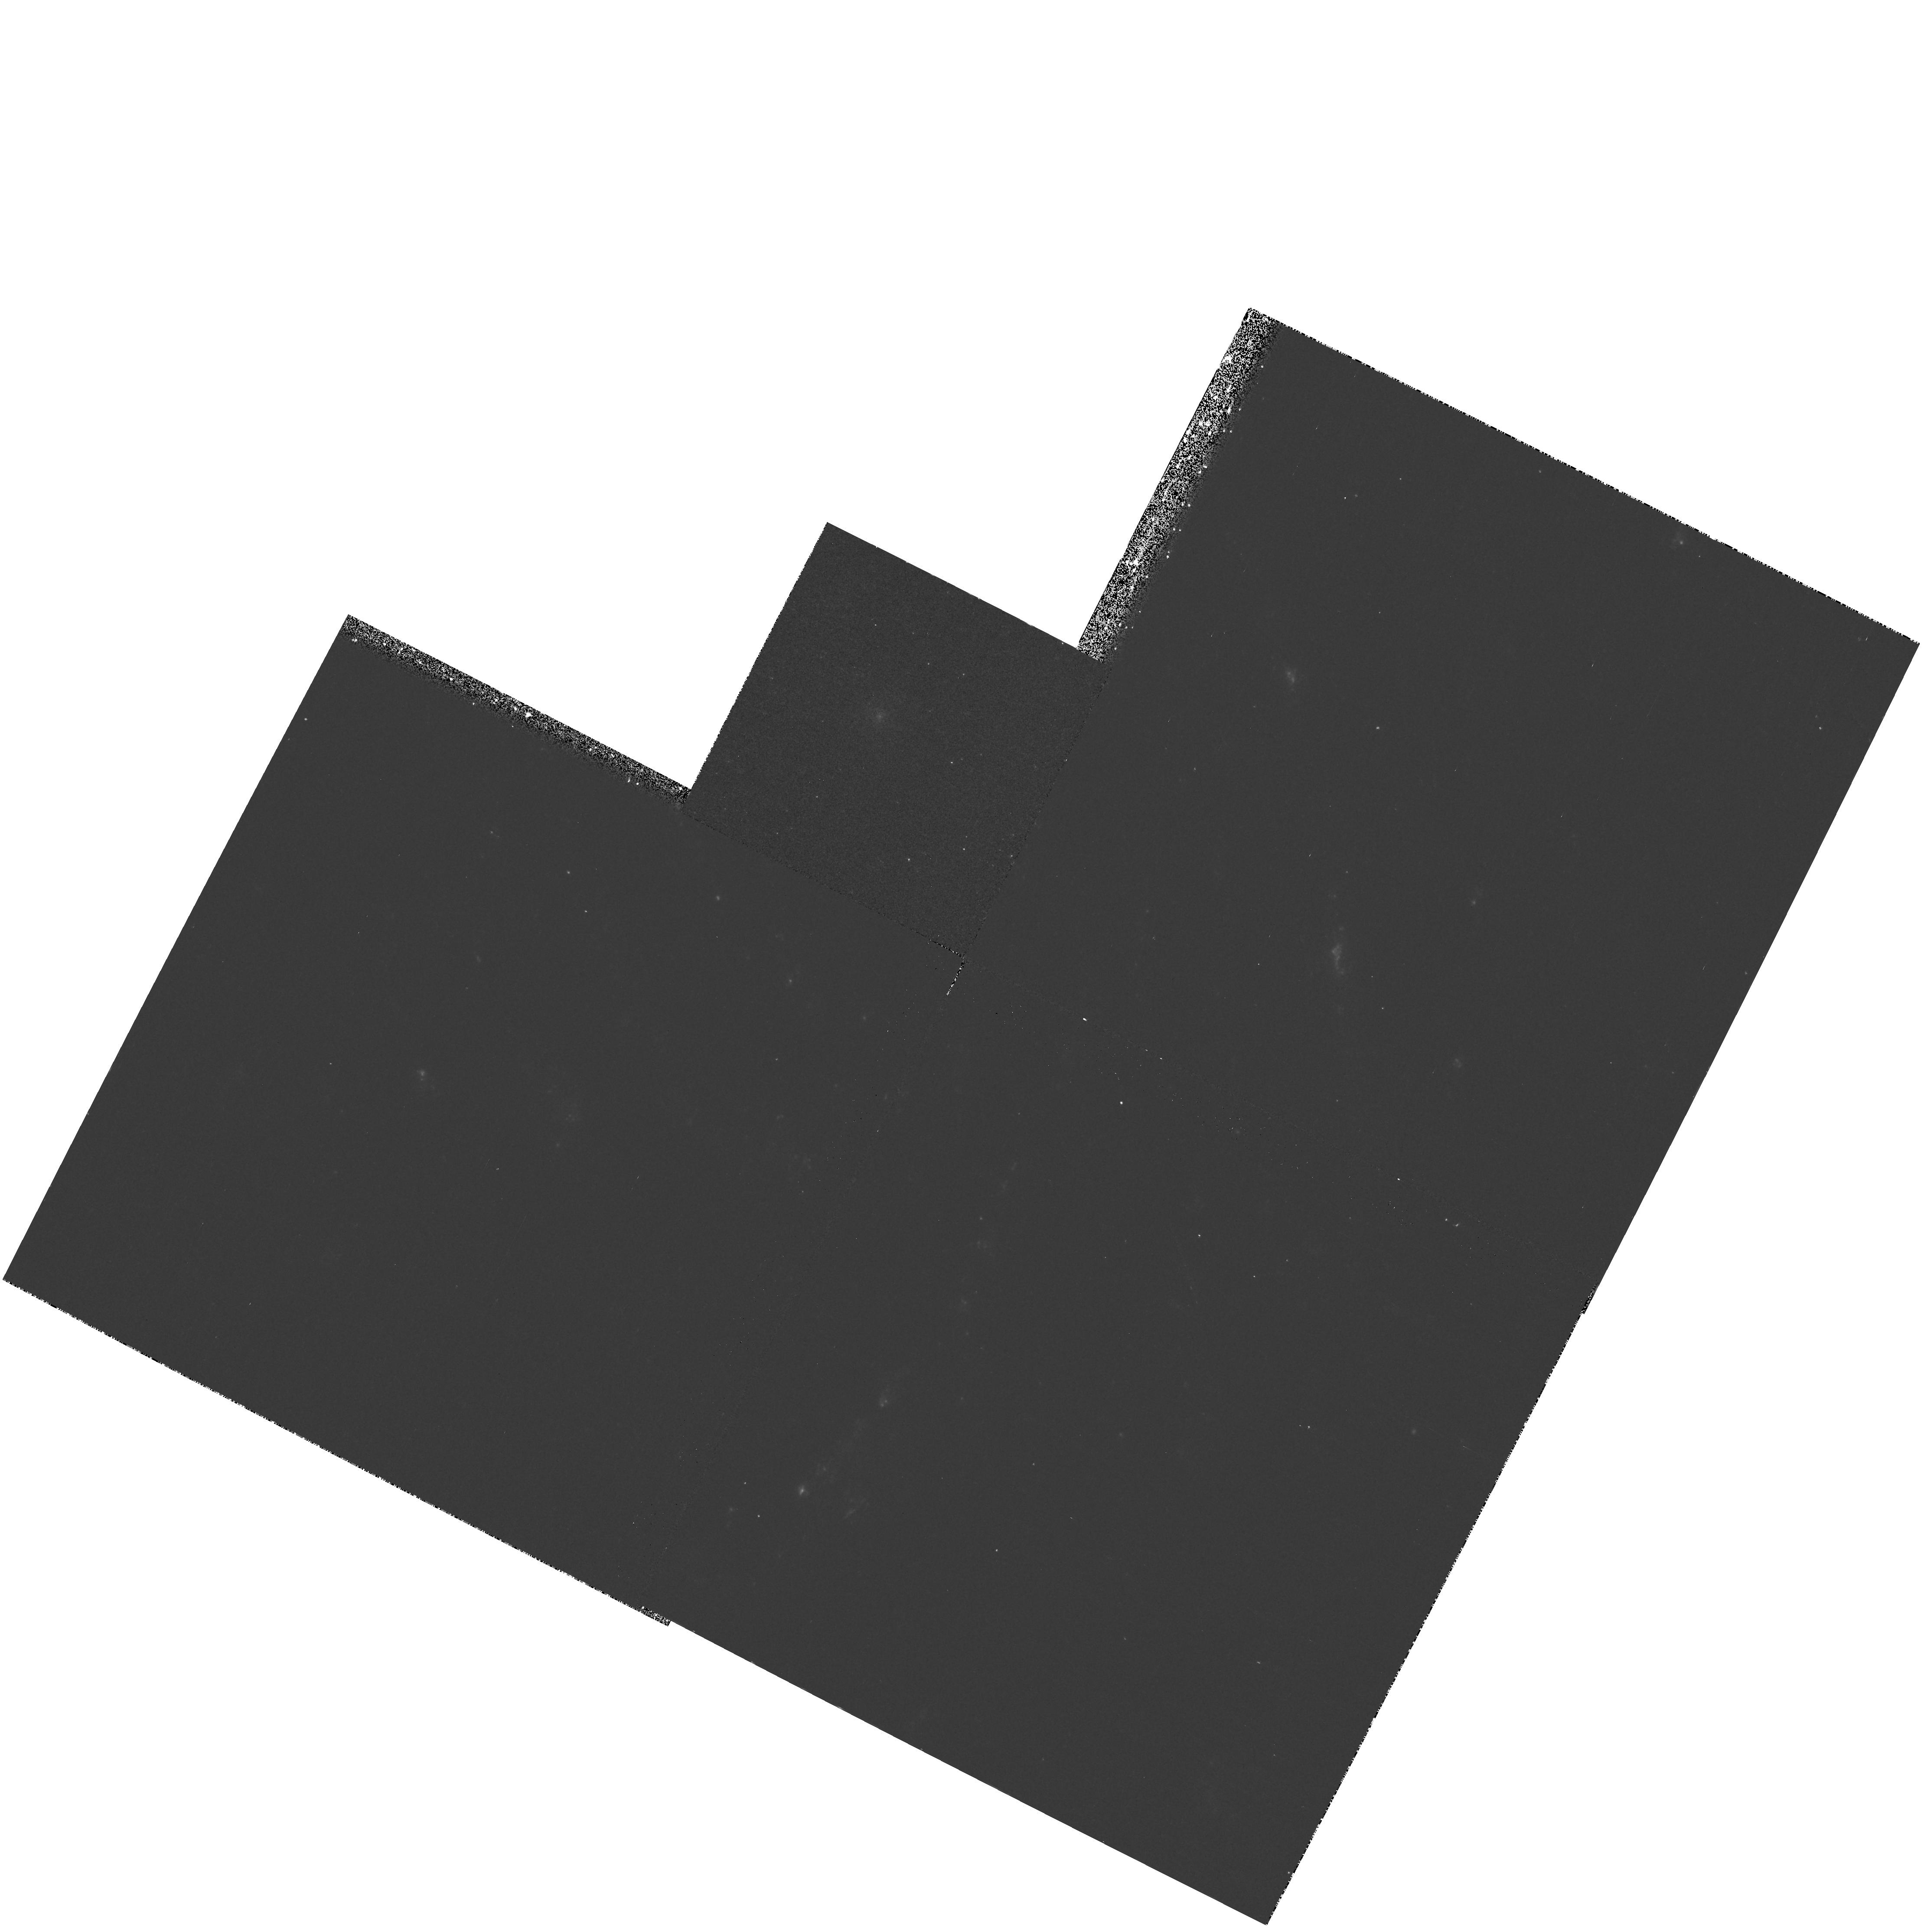
Target: NGC2336
Instrument: WFPC2/PC
Filter: F300W
Exposure: 13 min
Observation ID: hst_6355_23_wfpc2_pc_f300w_u3hy23

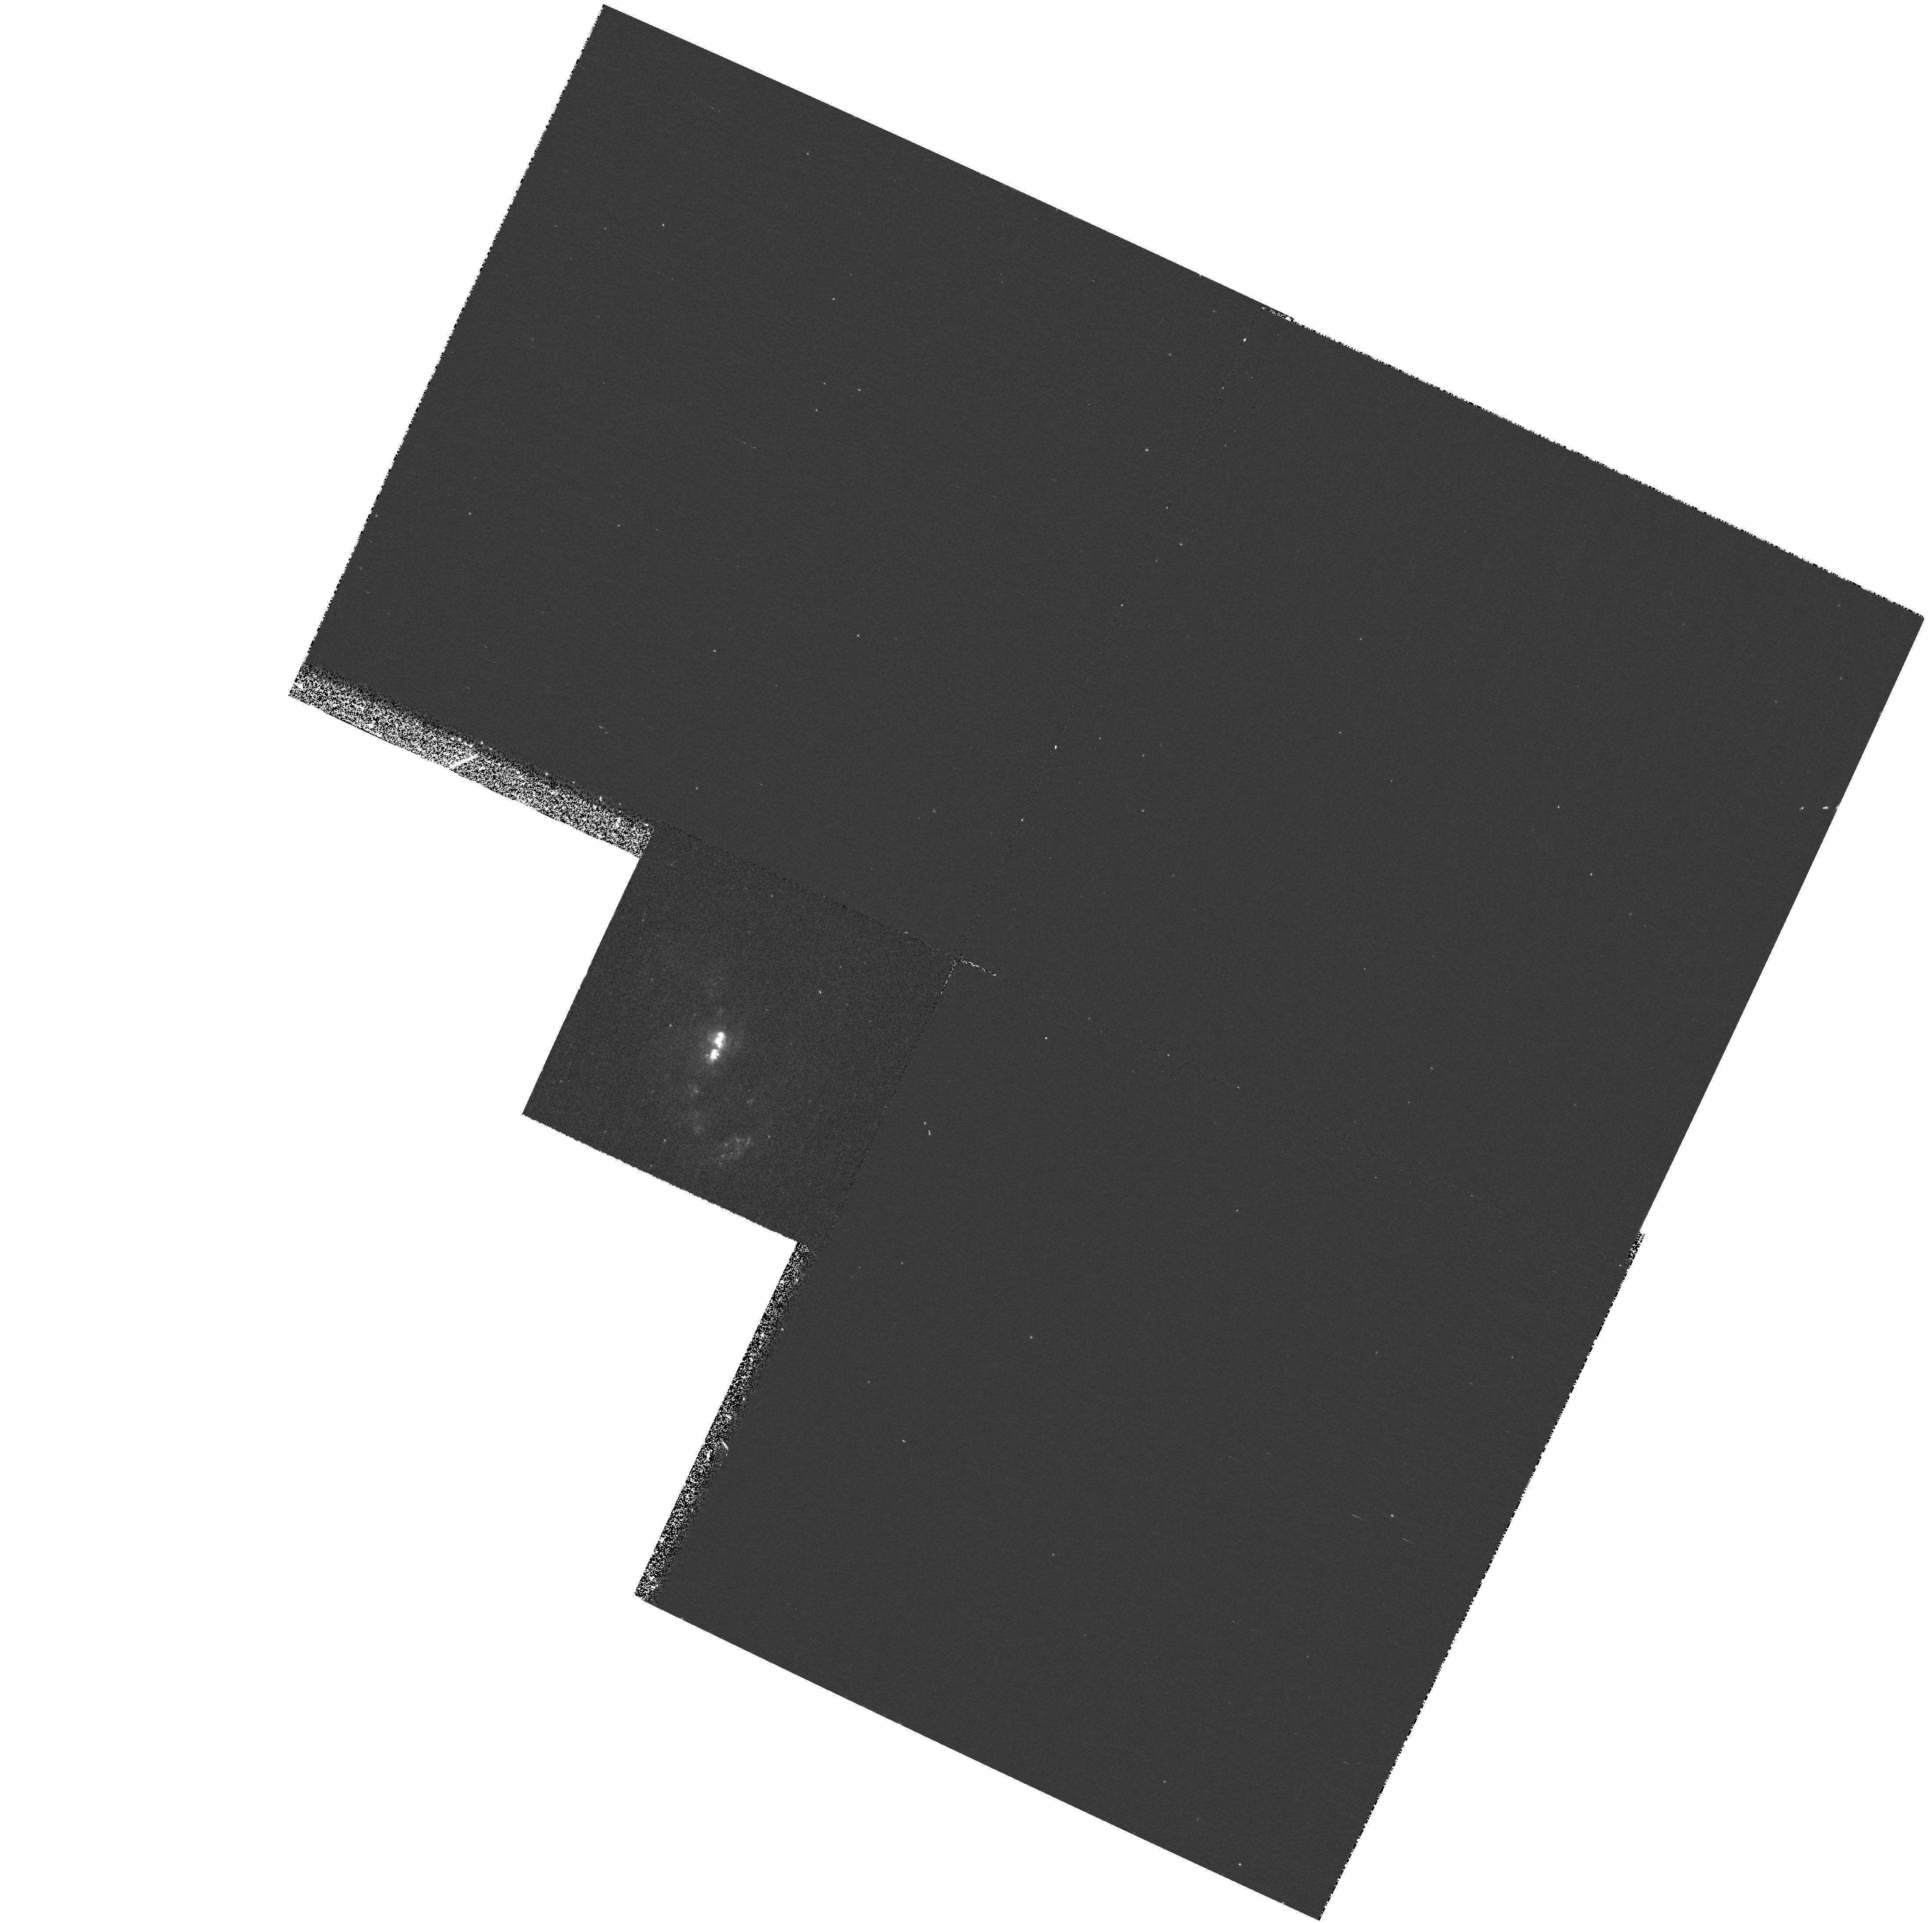
Target: NGC2798
Instrument: WFPC2/PC
Filter: F300W
Exposure: 13 min
Observation ID: hst_6355_16_wfpc2_pc_f300w_u3hy16

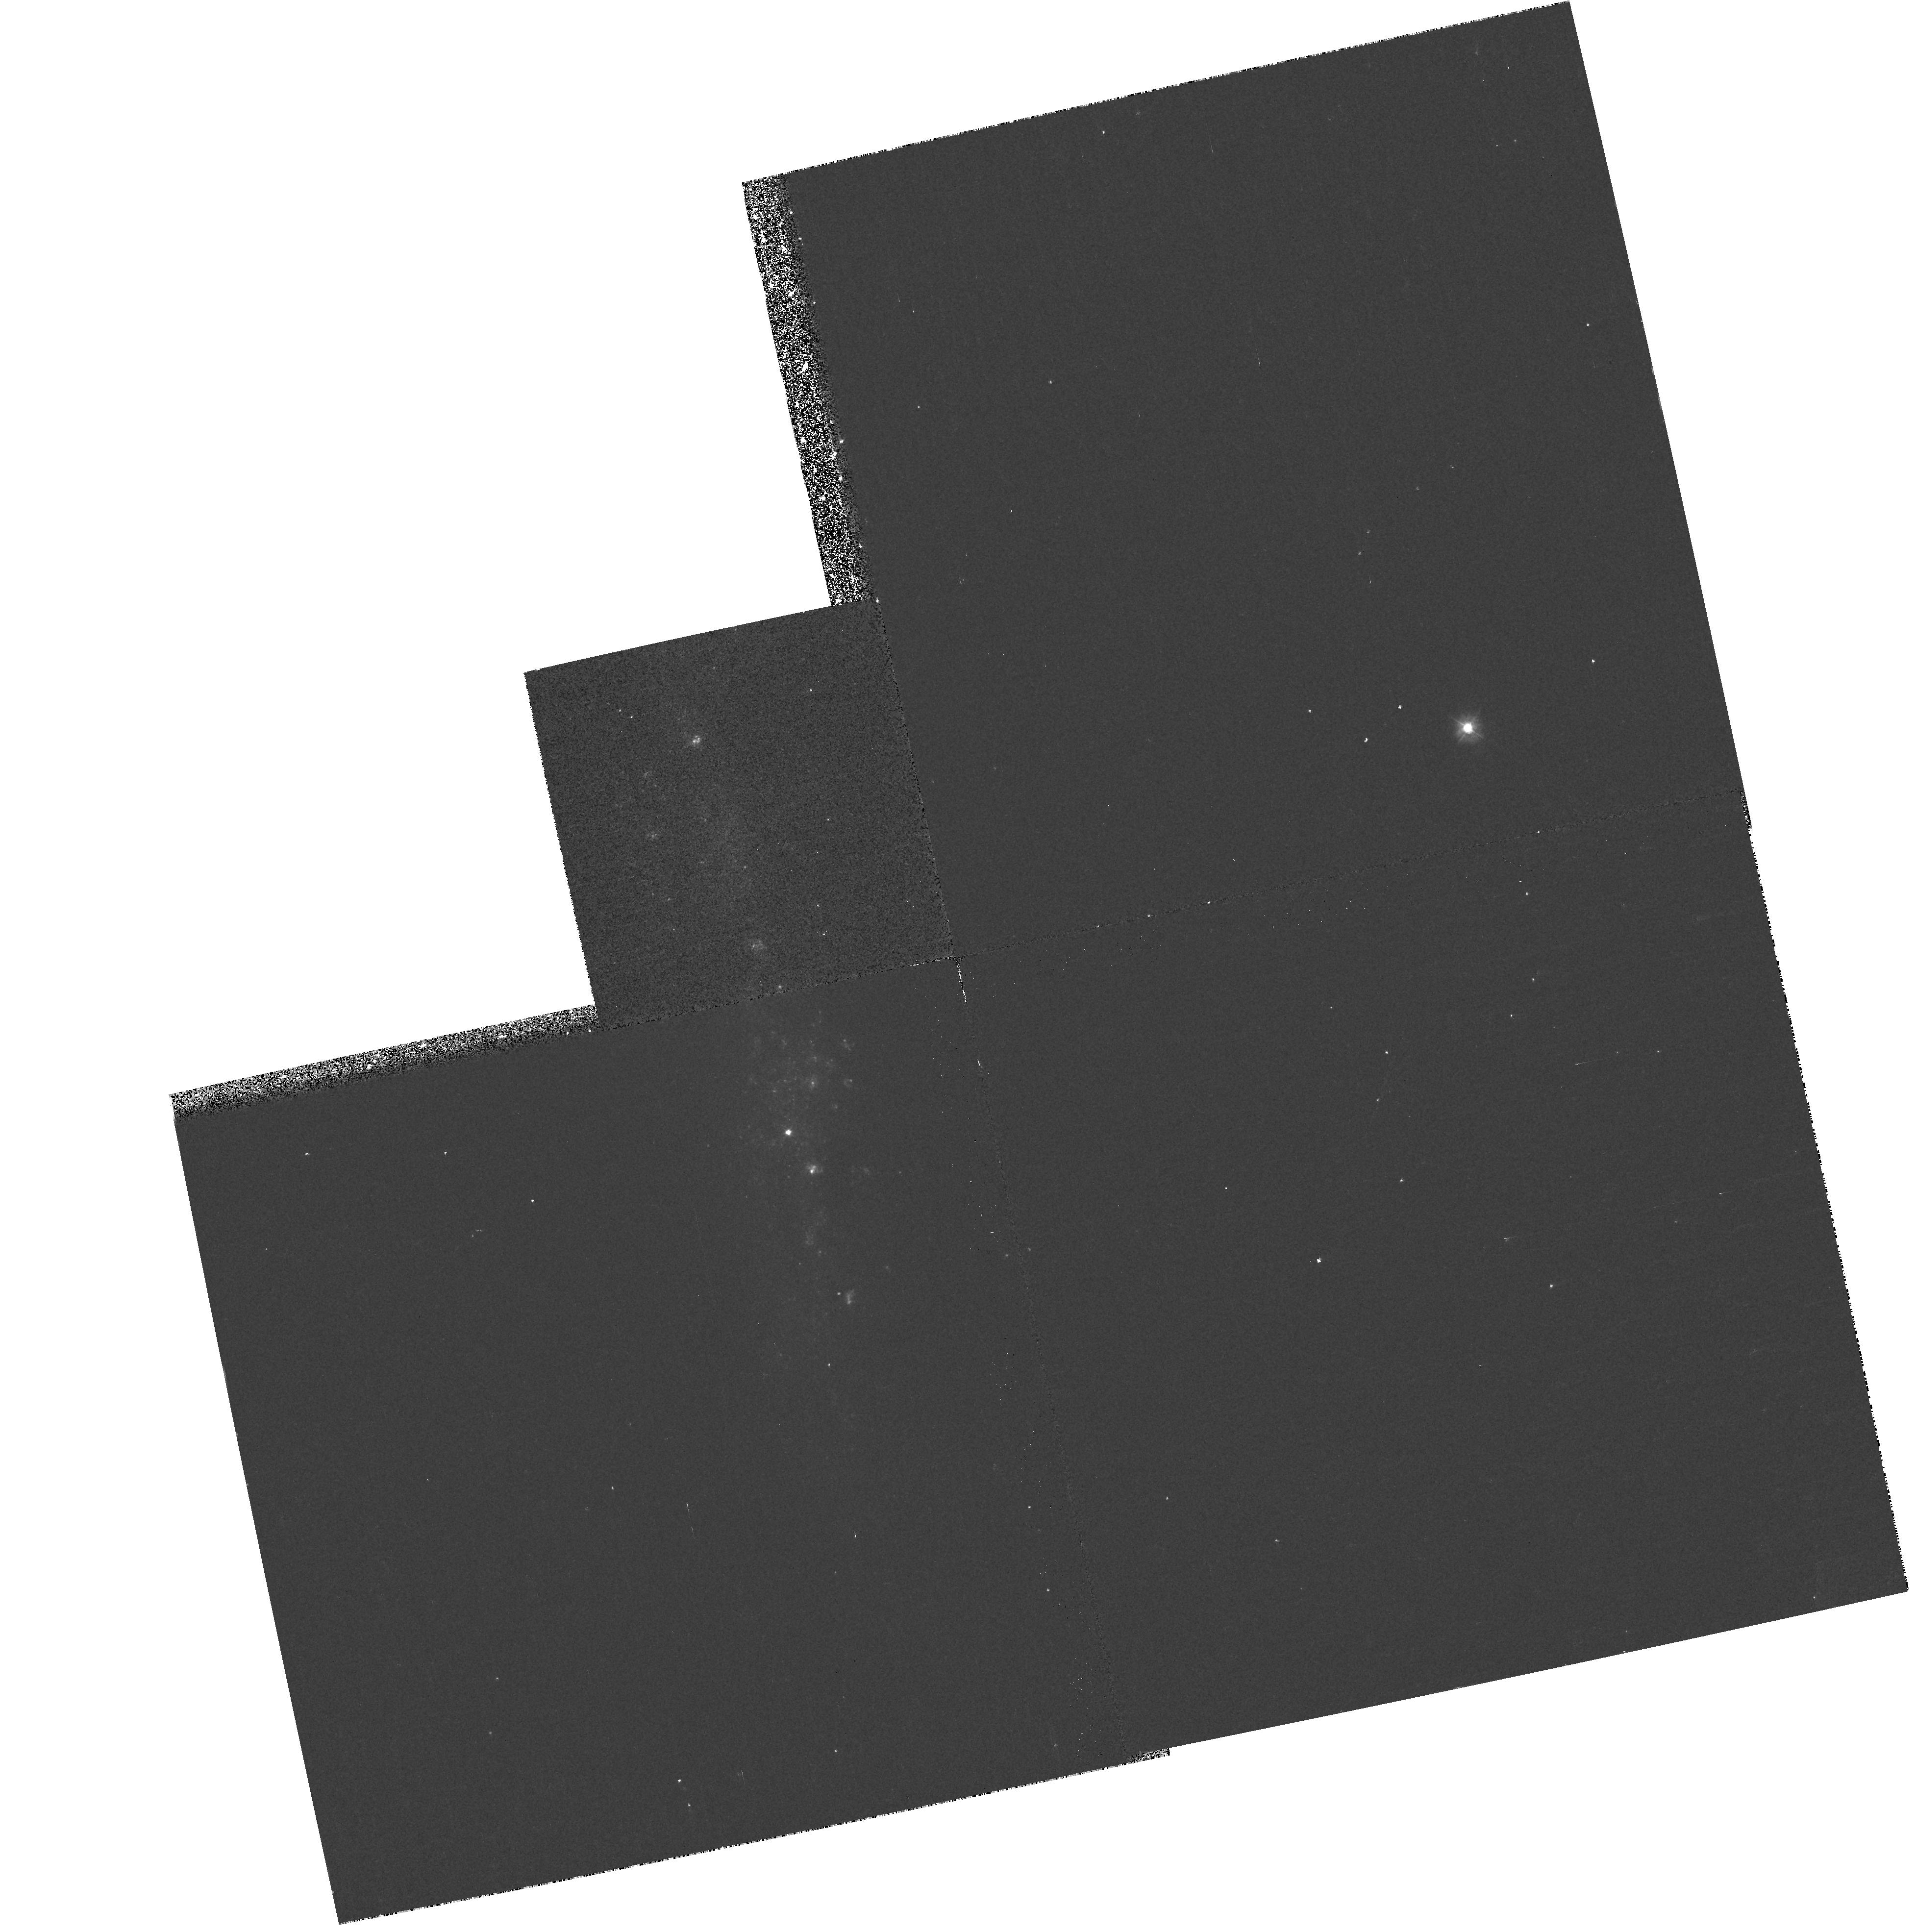
Target: NGC1507
Instrument: WFPC2/PC
Filter: F300W
Exposure: 13 min
Observation ID: hst_6355_32_wfpc2_pc_f300w_u3hy32

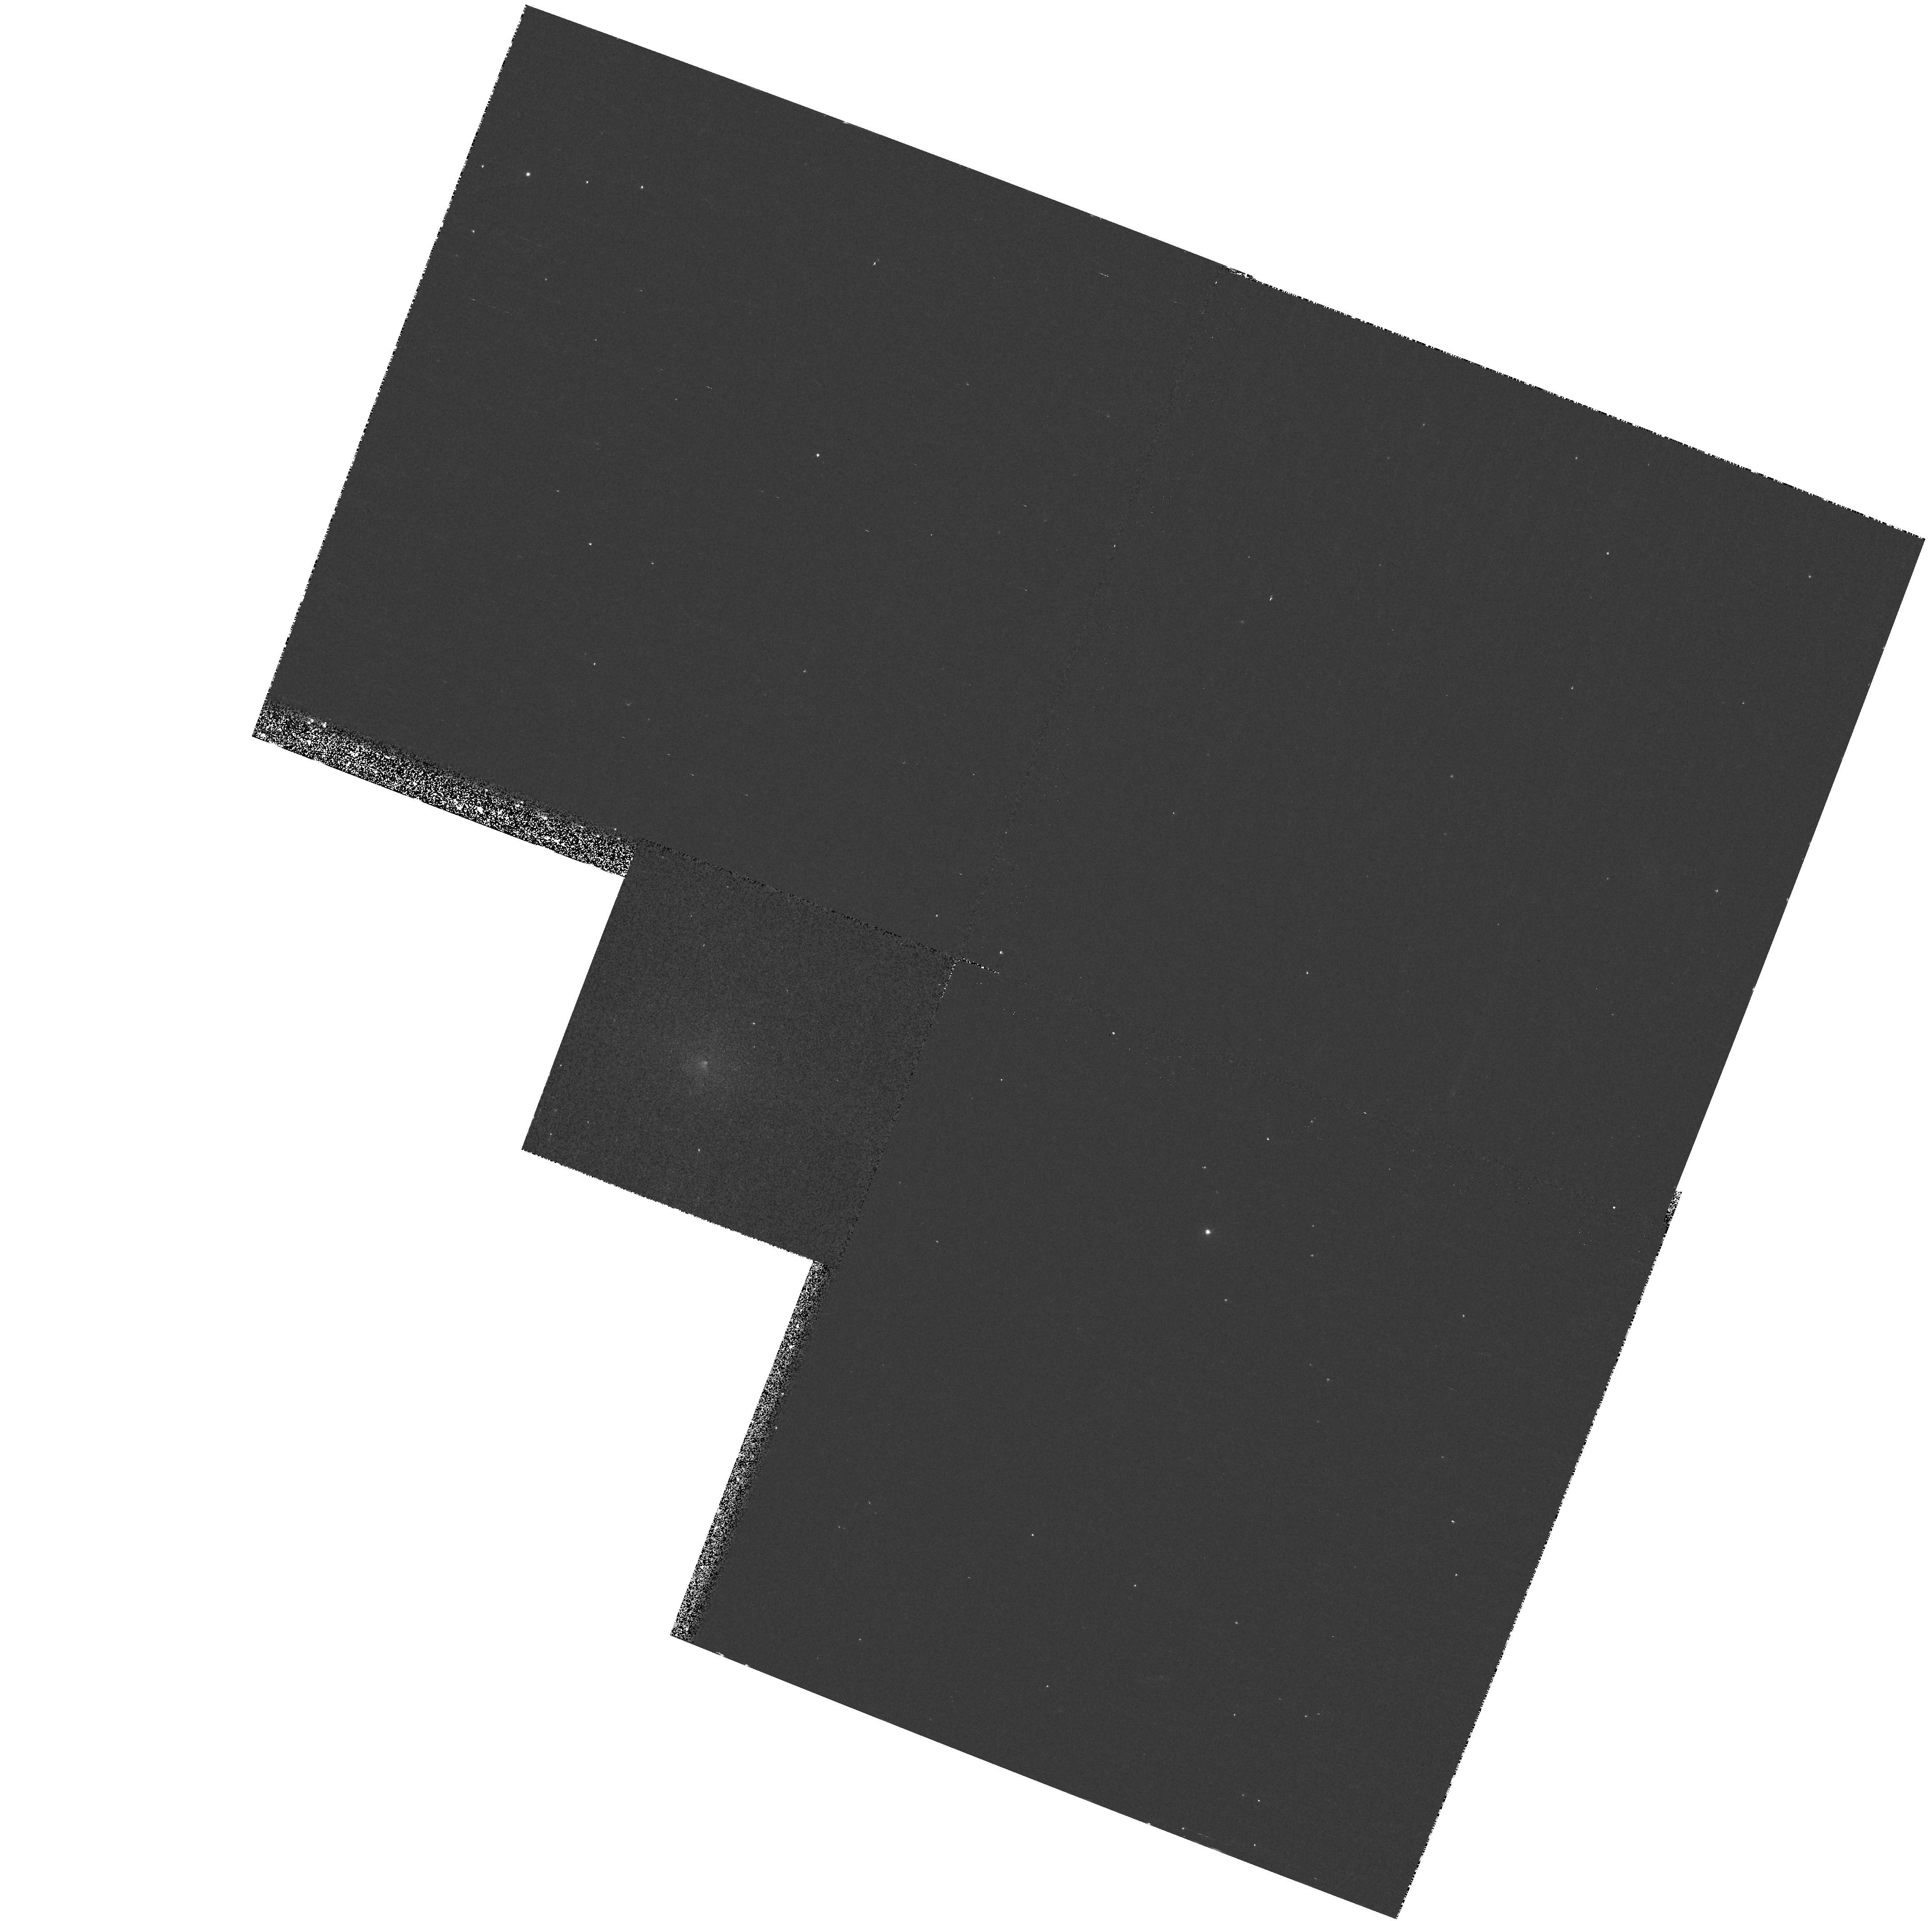
Target: NGC4772
Instrument: WFPC2/PC
Filter: F300W
Exposure: 13 min
Observation ID: hst_6355_13_wfpc2_pc_f300w_u3hy13

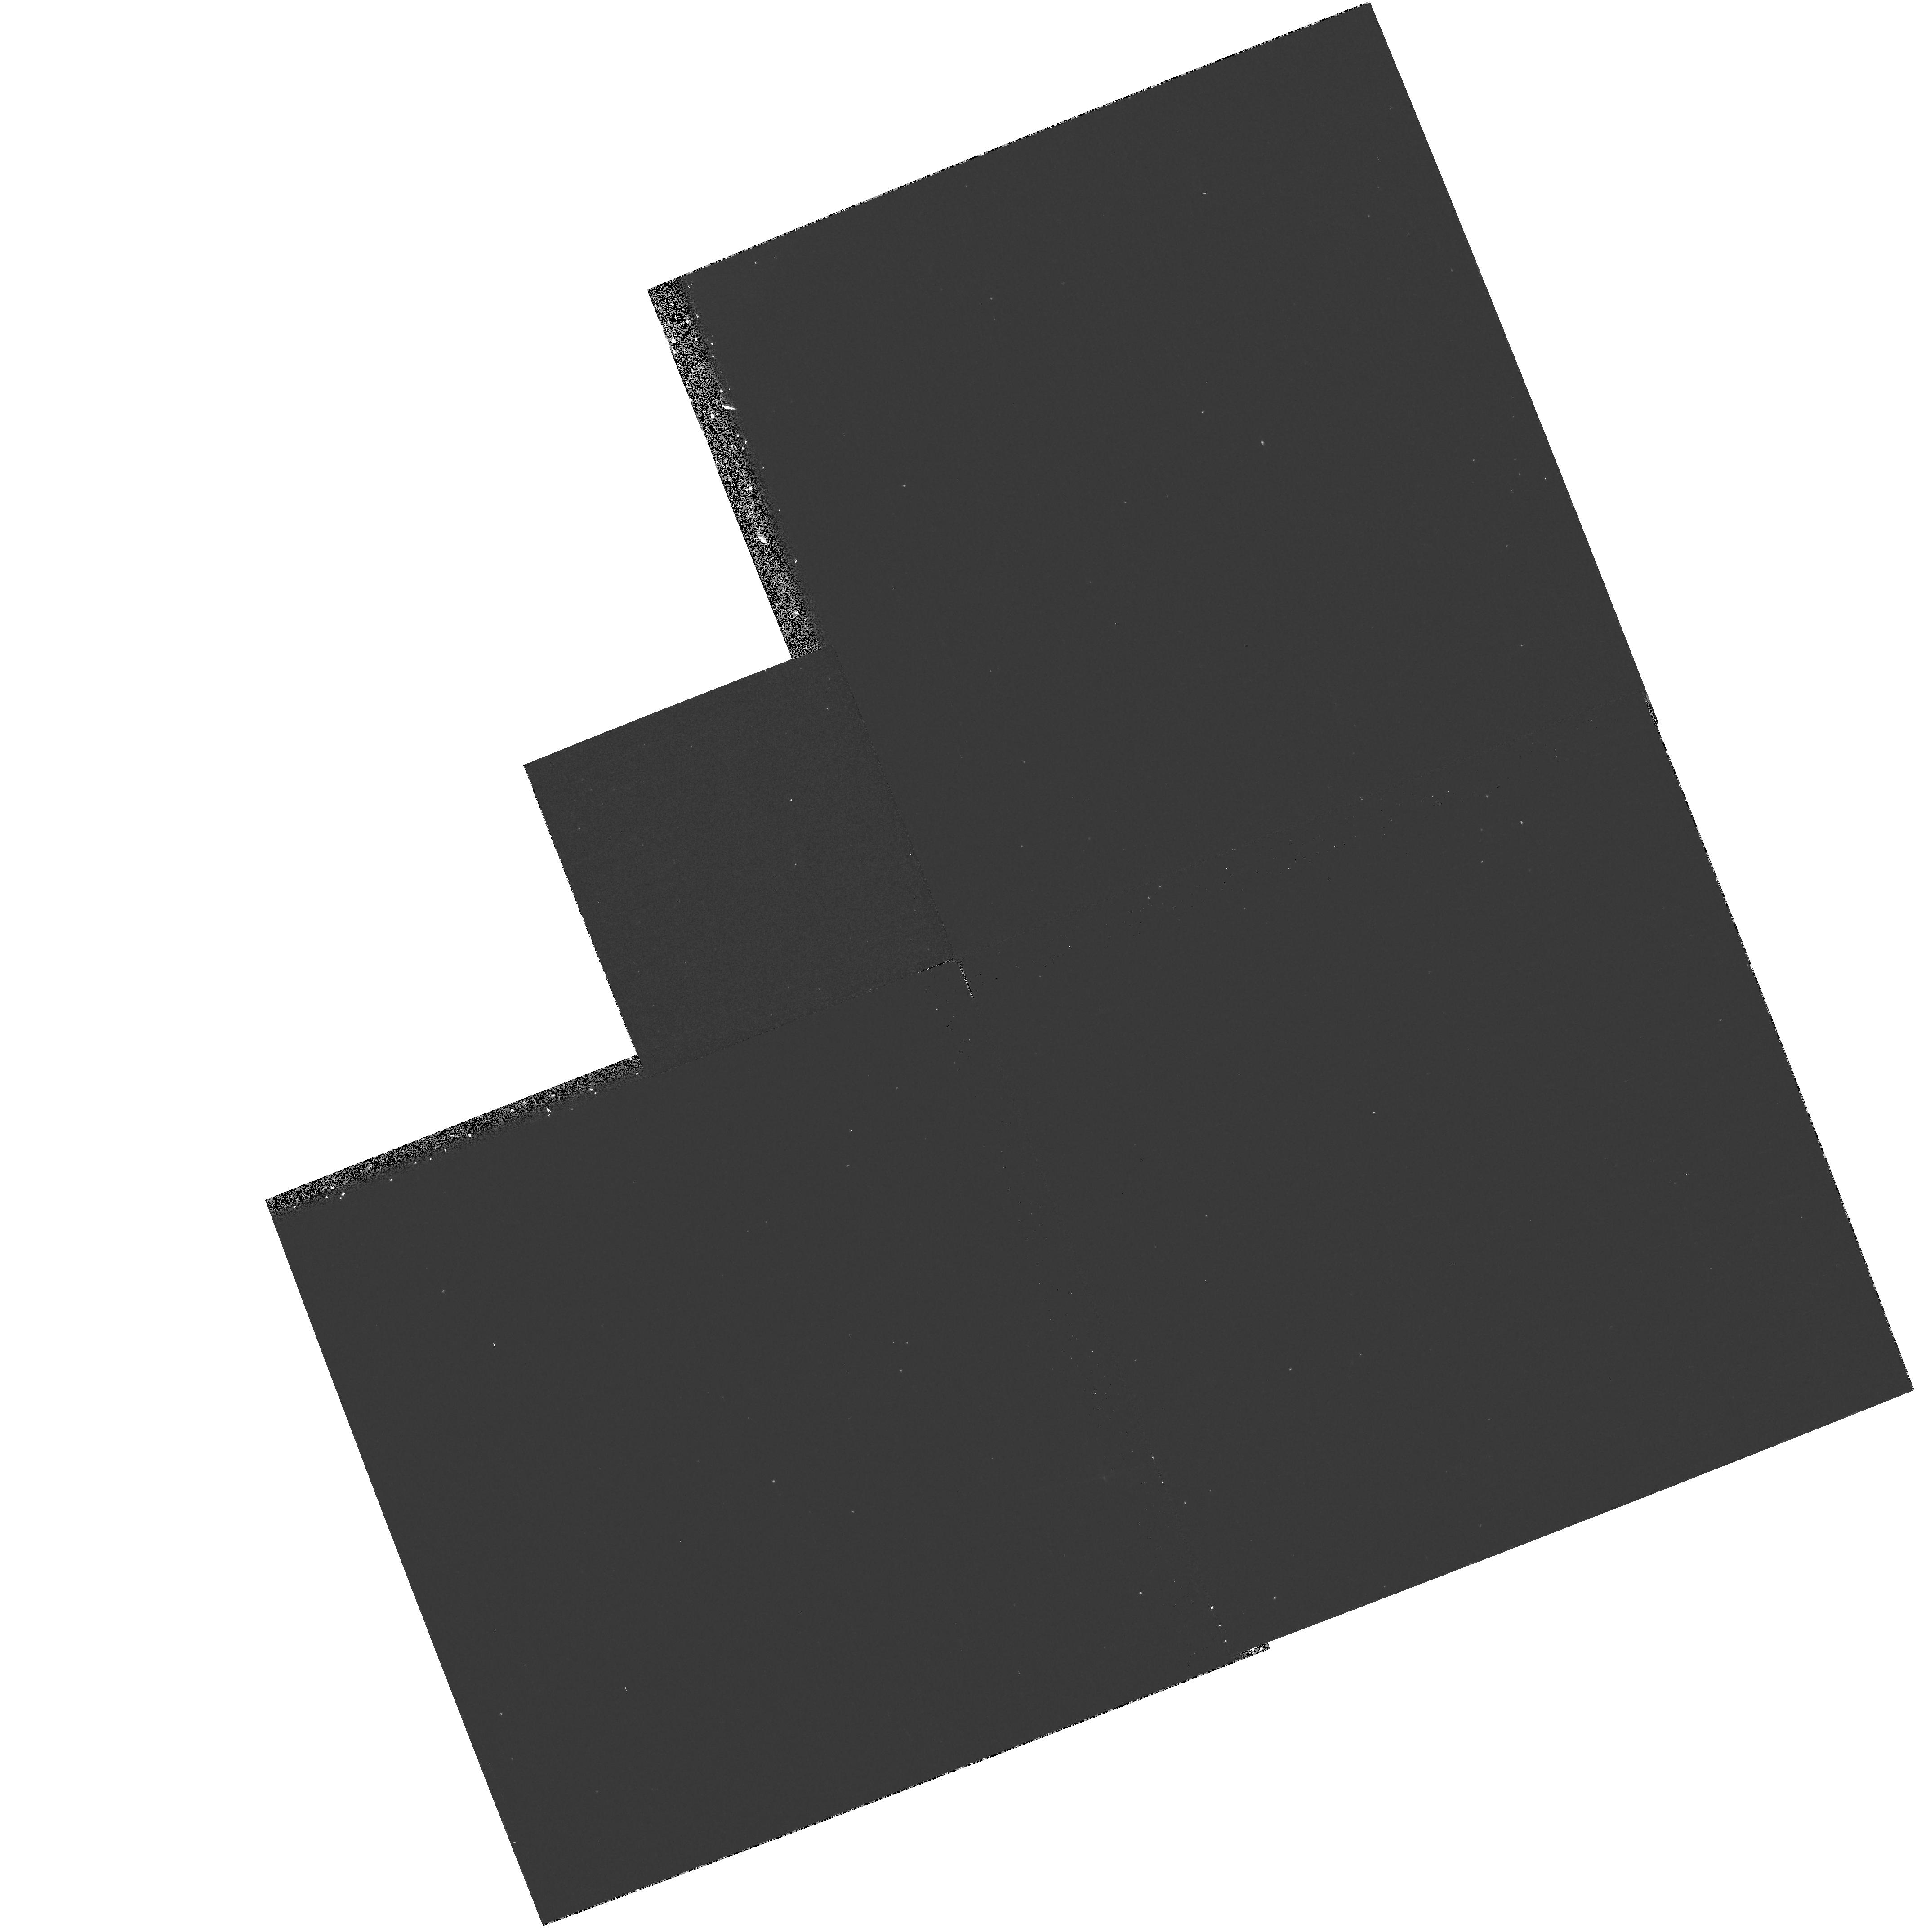
Target: NGC0520
Instrument: WFPC2/PC
Filter: F300W
Exposure: 13 min
Observation ID: hst_6355_45_wfpc2_pc_f300w_u3hy45

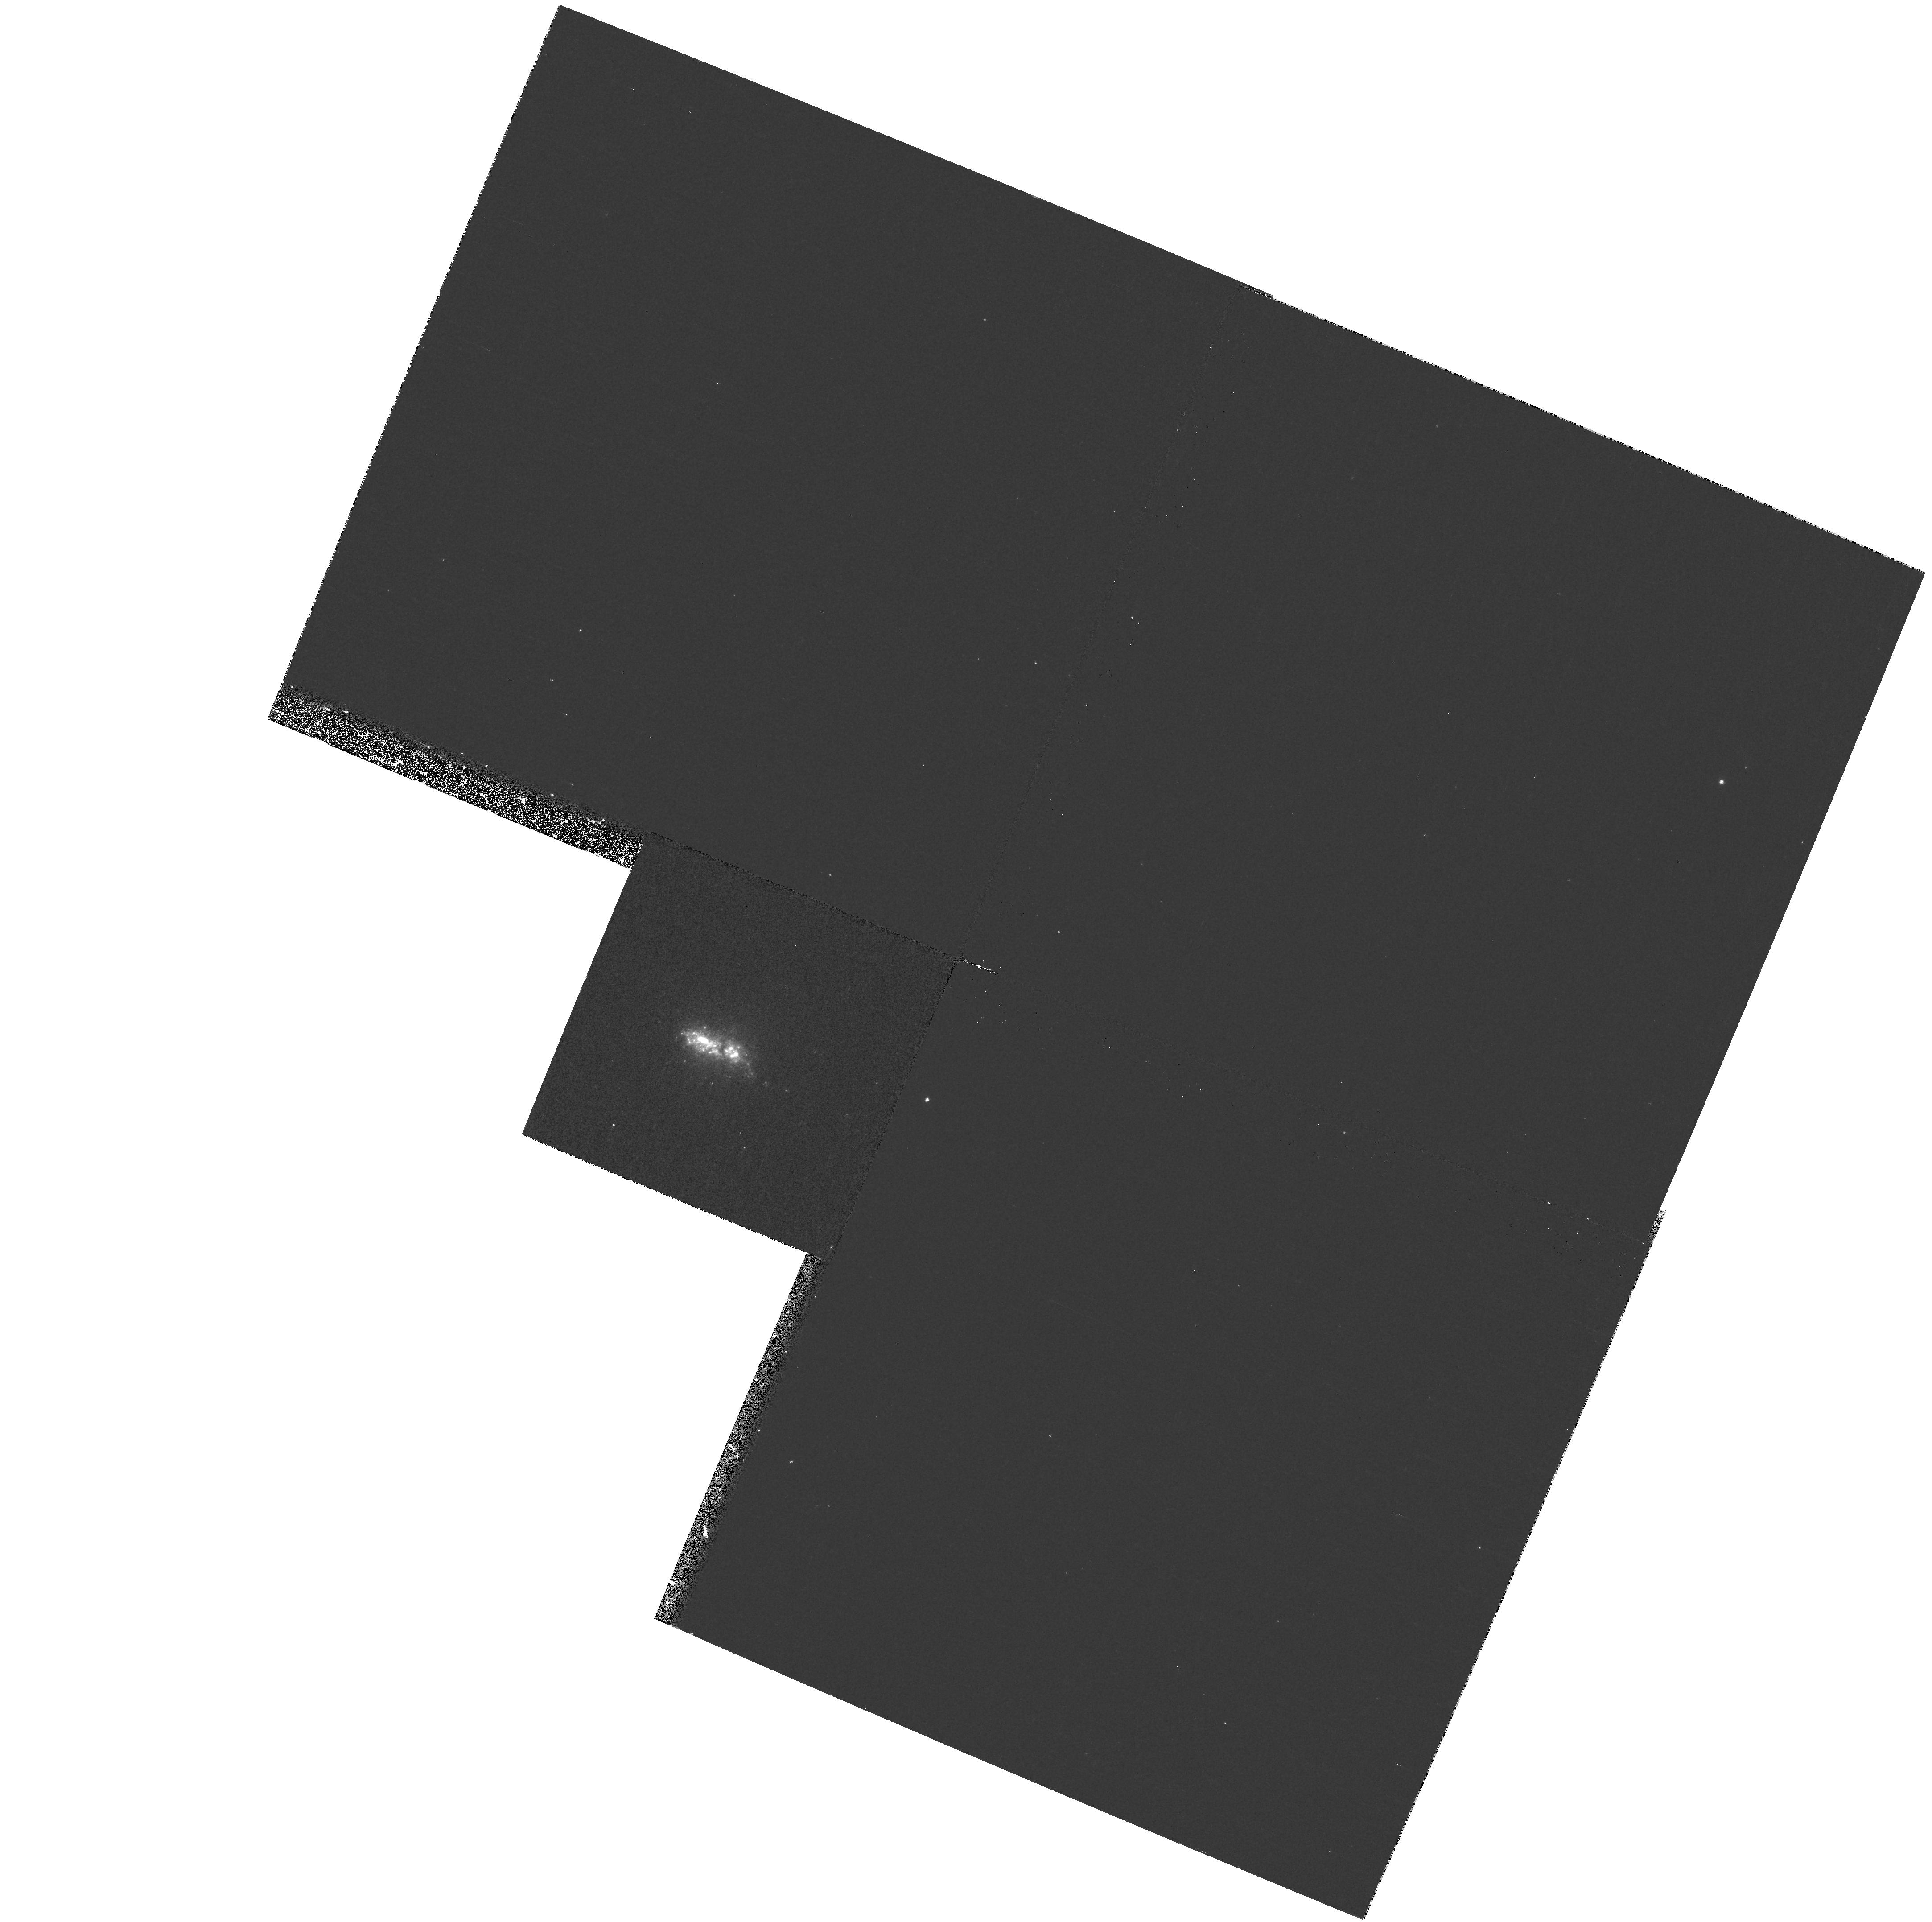
Target: NGC3773
Instrument: WFPC2/PC
Filter: F300W
Exposure: 13 min
Observation ID: hst_6355_48_wfpc2_pc_f300w_u3hy48

A UV Atlas of Nearby Galaxies (PI: Giavalisco, Mauro)

We propose a snapshot survey of local galaxies at UV wavelengths with WFPC2 and the F300W filter. The aim of the project is to build a reference UV Atlas of galaxies whose optical images are well known, with the highest possible degree of information, covering all the morphological types and luminosity classes. The F300W passband is significantly bluer than the Johnson U, its transmission curve is not limited by the atmospheric cut-off, and offers adequate throughput for this project. The sample is extracted from the Revised Shapley-Ames Catalog and includes 150 galaxies with redshift distribution centered around ~ 1500 km/sec and FWHM~ 500 km/s. At these redshifts the field-of-view of WFPC2 covers ~ 23 Kpc, or approximately the Holmberg diameter of a large spiral galaxy. We have designed this project to be a service to the community and we will make the data publicly available immediately after the necessary reduction. No systematic imaging of local galaxies at wavelengths bluer than the B band are currently available and the general properties of galaxies of the various Hubble types at UV wavelenghts are essentially unknown. Still, this information is crucial for a variety of studies, which include star-formation activity and evolution, nuclear activity, the physics of the ISM, the evolution of galaxy morphology, etc. The WFPC2 UV Atlas will provide a unique reference data set which will be valuable for several observations with the STIS, NICMOS and the Advanced Camera.